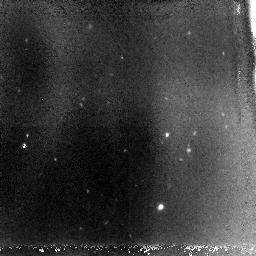
Target: JD910+46
Instrument: NICMOS/NIC3
Filter: F110W
Exposure: 2.8 h
Observation ID: n9xv01010

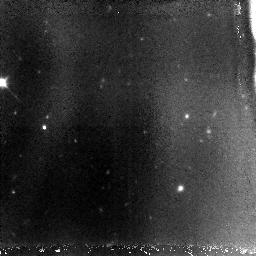
Target: JD910+46
Instrument: NICMOS/NIC3
Filter: F110W
Exposure: 2.8 h
Observation ID: n9xv02010

Pinning down the redshift of the J-band dropout JD0910+46 (PI: Levan, Andrew James)

The earliest galaxies in the Universe should have formed at very high redshifts, based both on models of hierarchical structure formation, and on observations of the microwave background polarization by WMAP that require significant ionization of the intergalactic medium before z=10. However, direct observation of sources at z>7 remains highly challenging due to their scarcity and faintness. We recently identified a spatially extended J-band dropout, JD0910+46, that is a promising candidate for a z>10 galaxy. Its spectral energy distribution is more extreme than any previously reported: It is undetected in our 2-orbit J-band observation, with a very red J-H color, yet is bluer in H-K than plausible lower redshift (z~3) model SEDs. These colors are, however, natural for a very high redshift star-burst galaxy in which the Lyman-alpha break has moved mostly or entirely through the F110W band. Here we propose deeper F110W and F187W observations to better map the spectral energy distribution of JD910+46, these have the potential to convincingly reject all low redshift solutions for the origin of the observed colours. We believe the importance of such a discovery adds urgency to the followup, and motivates this DD request. Even in the event that JD0910+46 lies at lower redshift understanding the nature of the object will be of great importance since it may lie in a significant overdensity of galaxies at z~4, and will be an important tool for identifying possible interlopers in samples of ultra high-z galaxies.